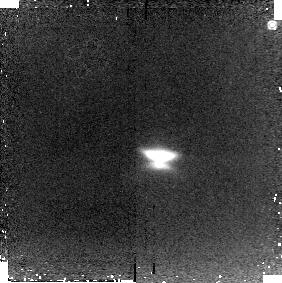
Target: HH30
Instrument: NICMOS/NIC2
Filter: POL120L
Exposure: 11 min
Observation ID: n92a06020

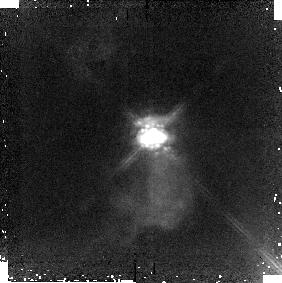
Target: HARO6-5B
Instrument: NICMOS/NIC2
Filter: POL240L
Exposure: 11 min
Observation ID: n92a57030

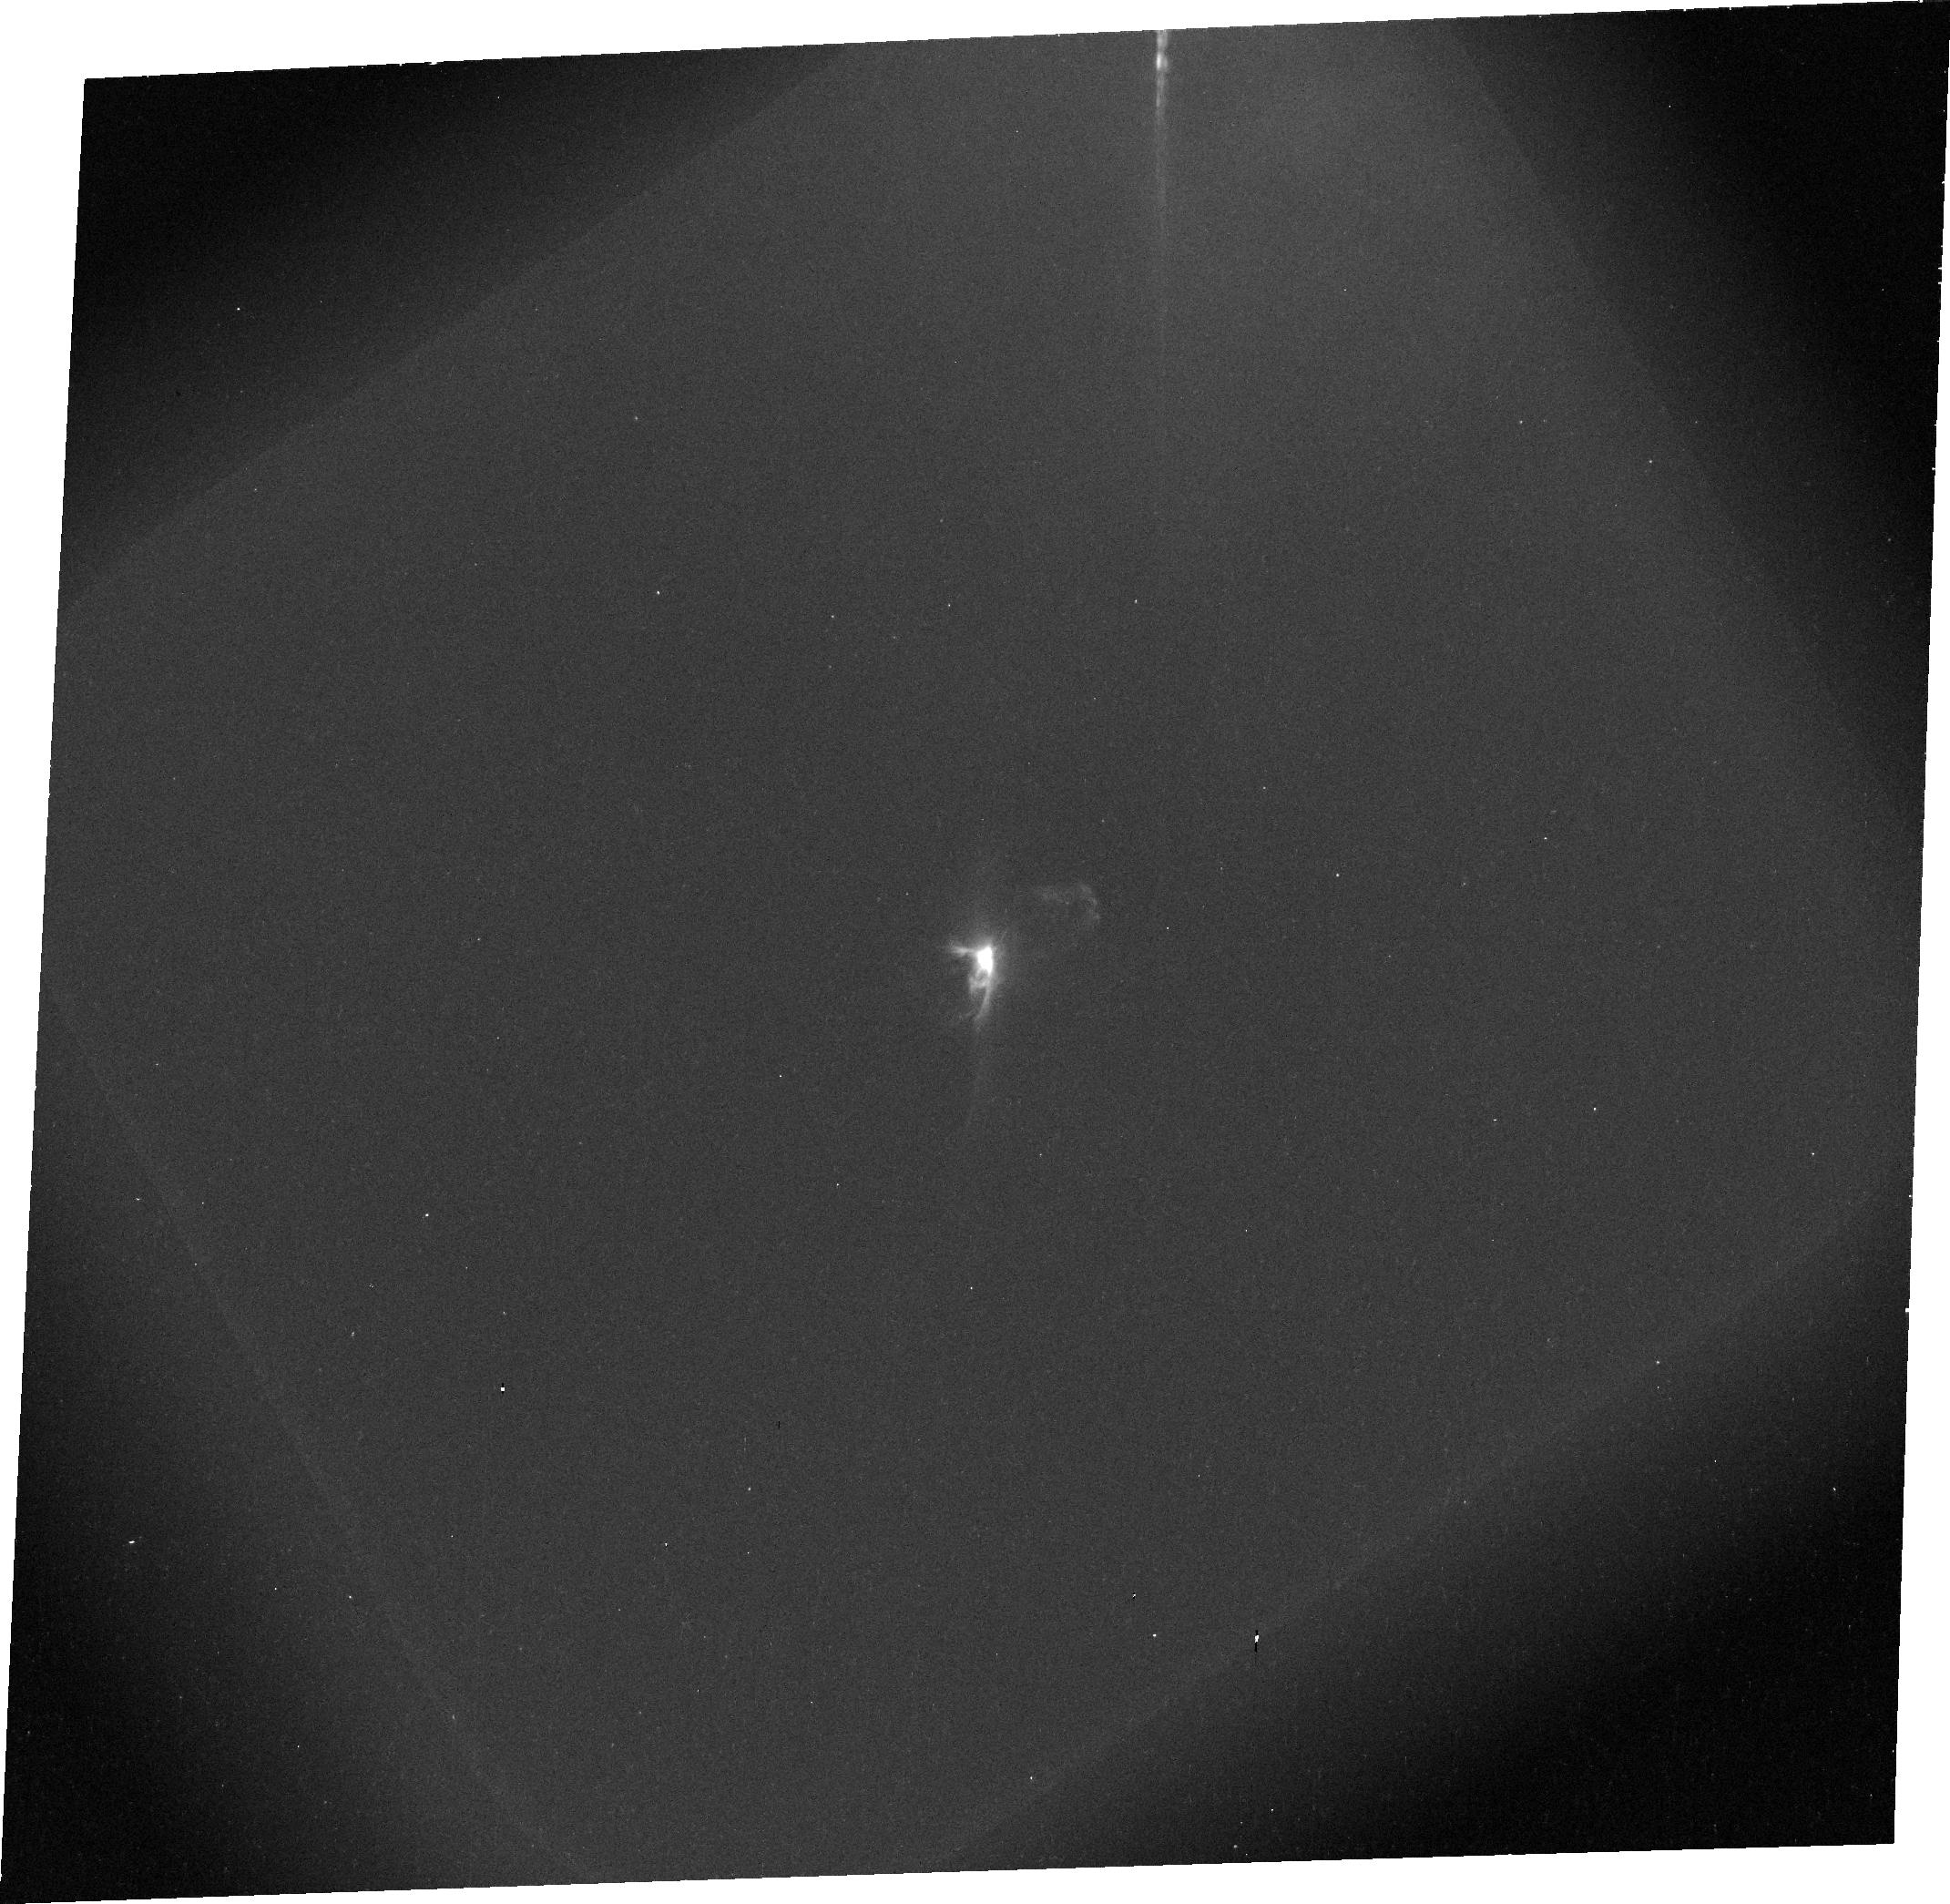
Target: COKUTAU1
Instrument: ACS/WFC
Filter: F606W
Exposure: 9 min
Observation ID: j92a14030

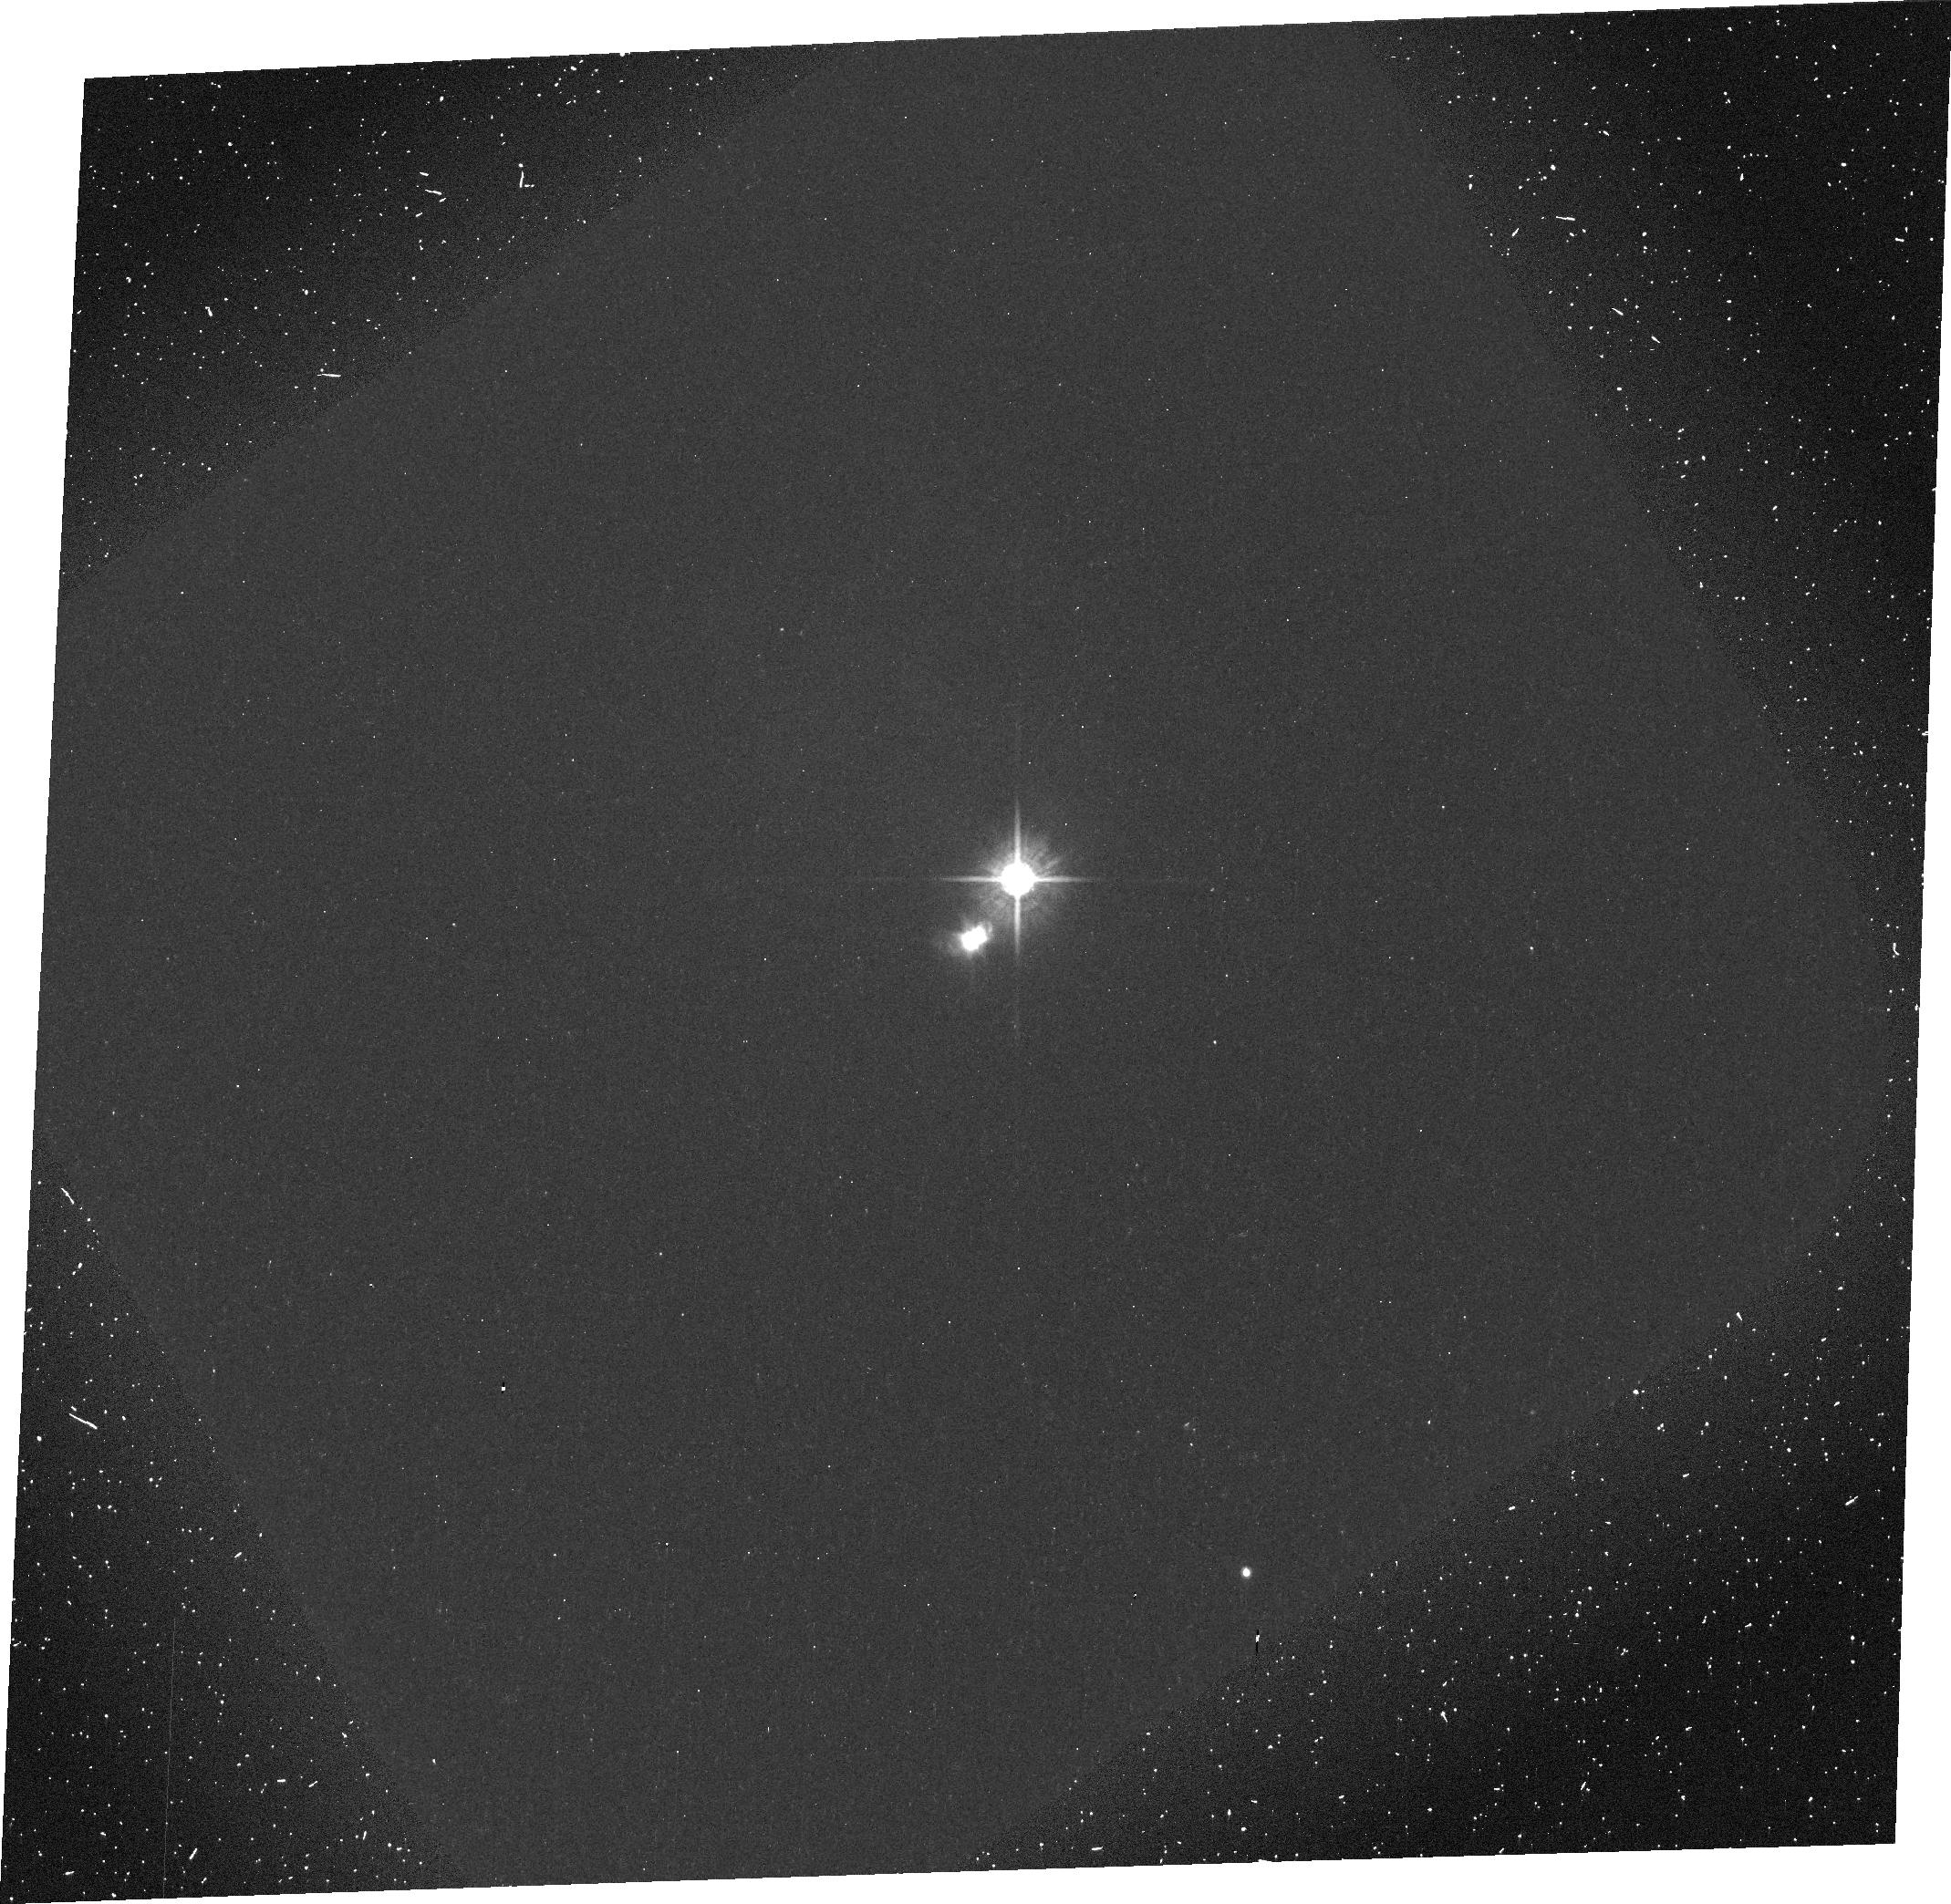
Target: HVTAUC
Instrument: ACS/WFC
Filter: F606W
Exposure: 9 min
Observation ID: j92a19020

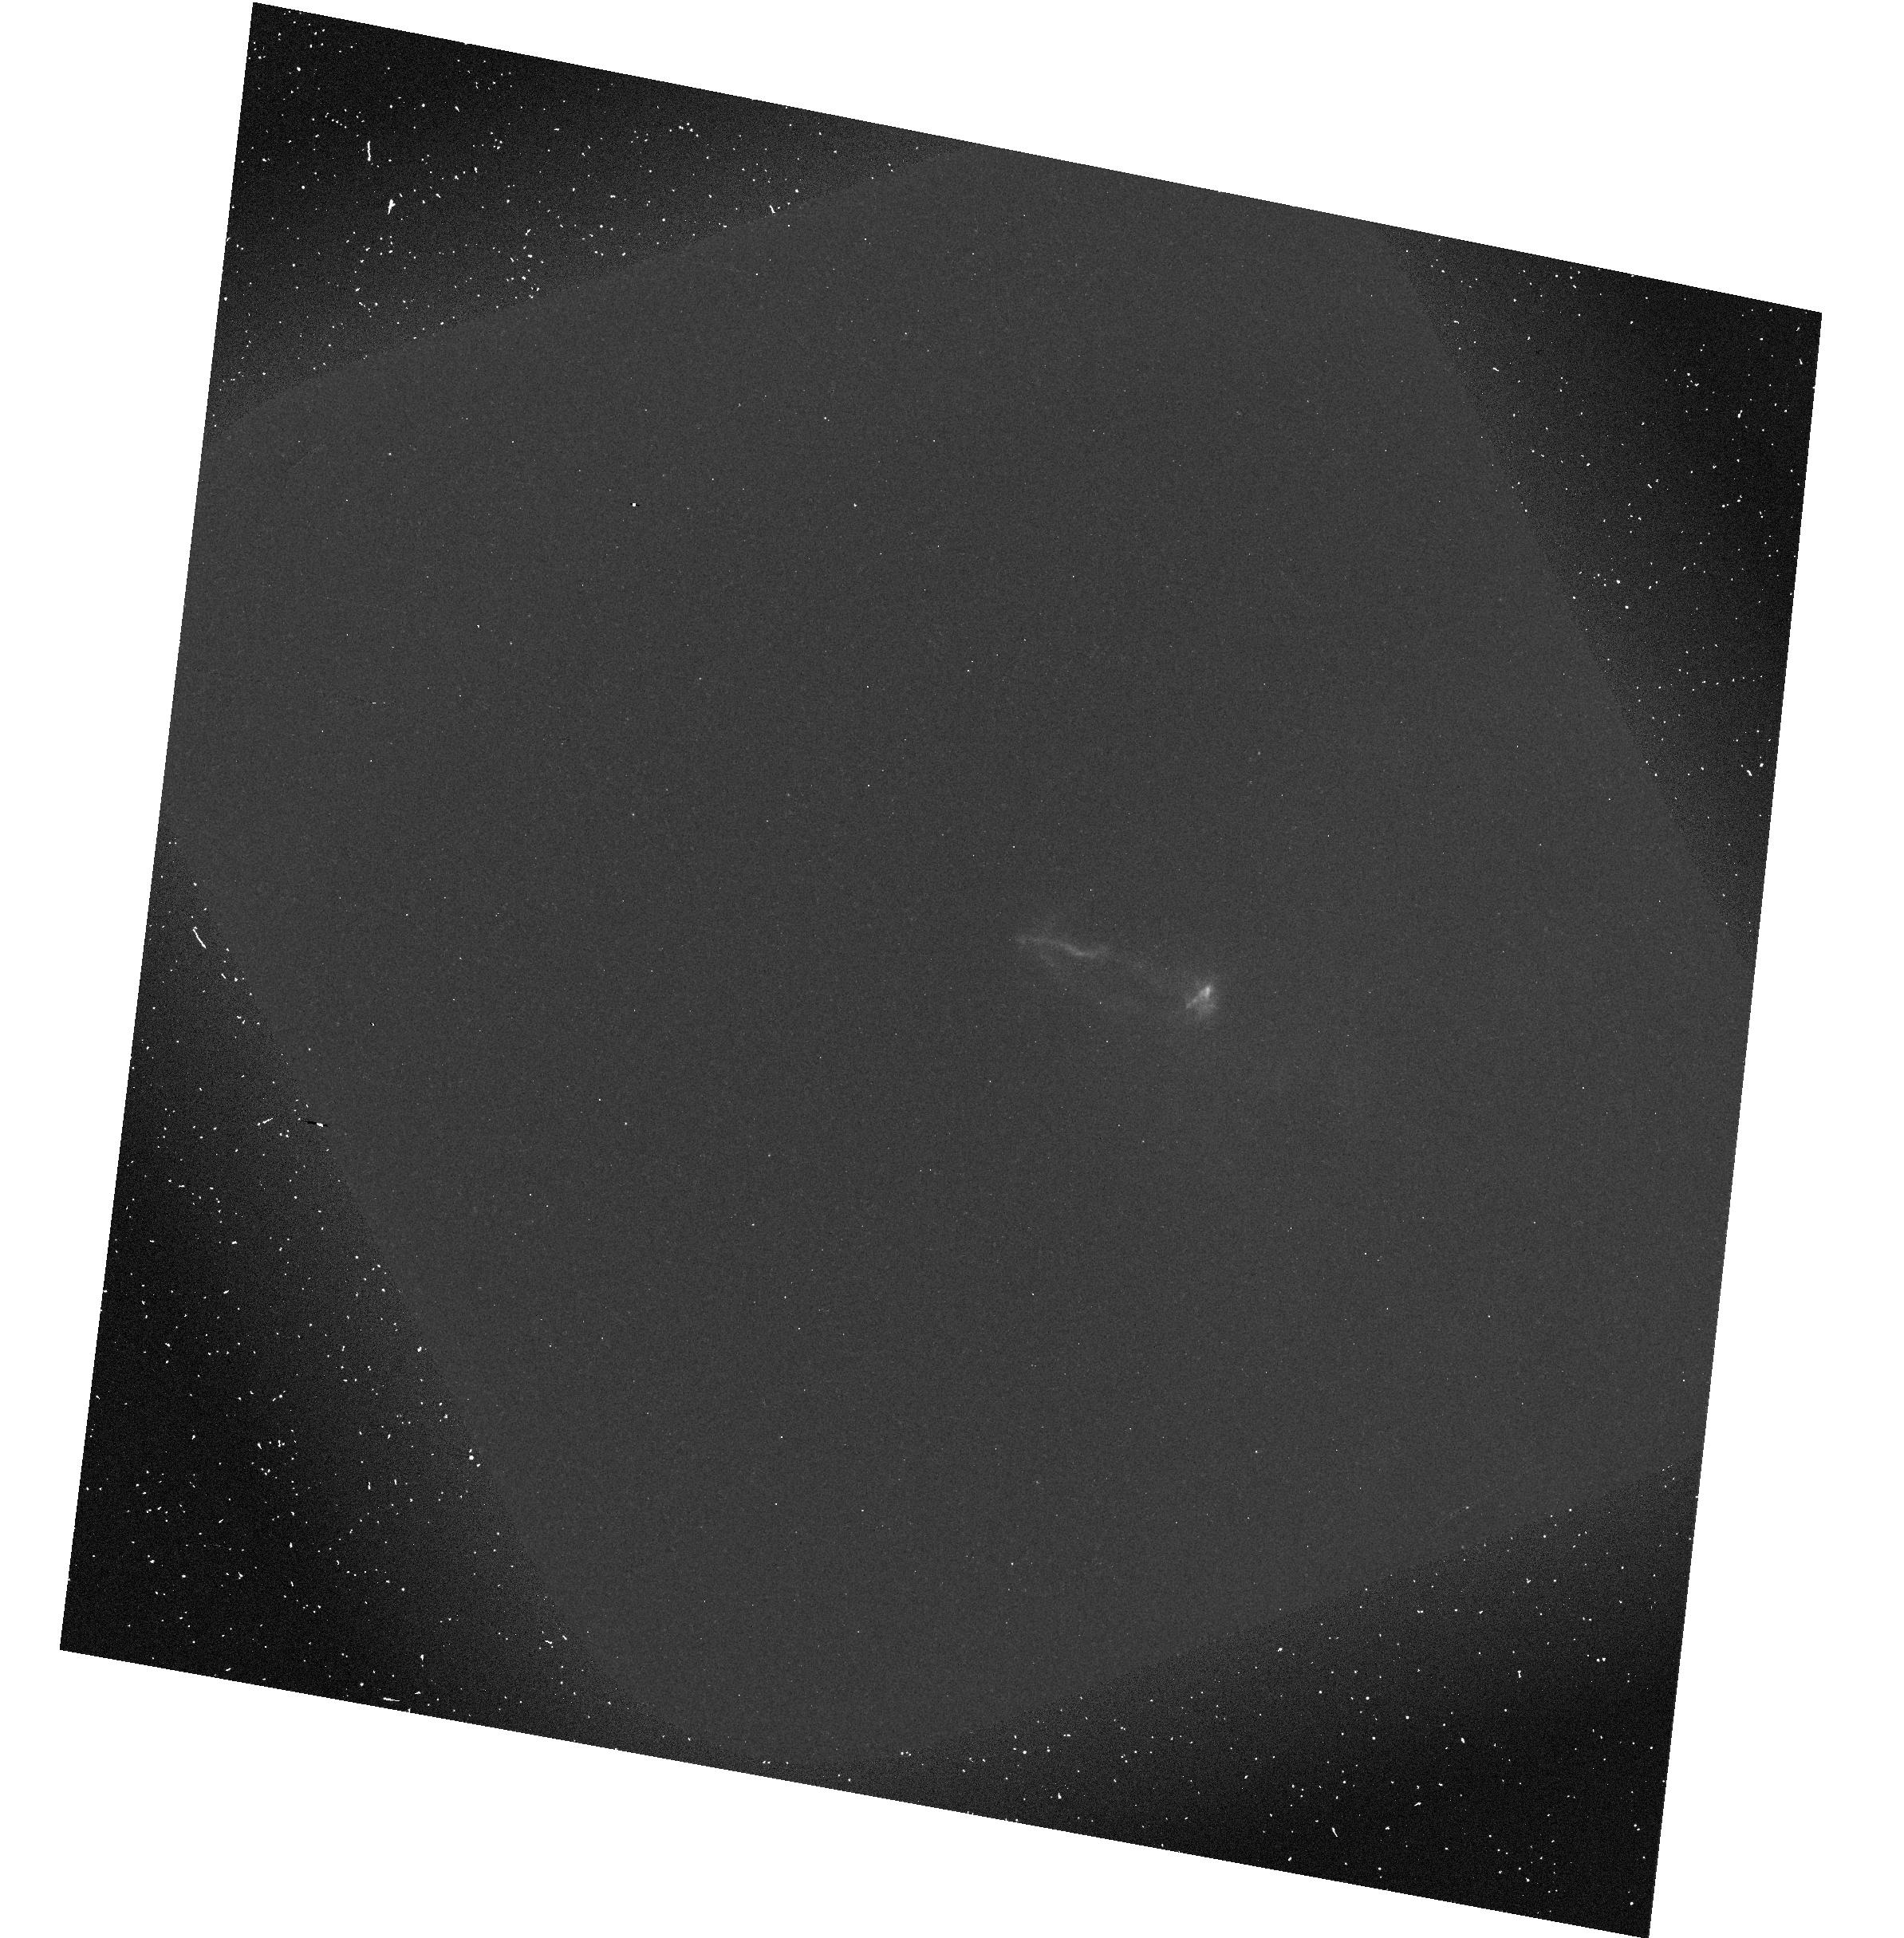
Target: L1551IRS5
Instrument: ACS/WFC
Filter: F606W-POL0V
Exposure: 9 min
Observation ID: hst_10178_11_acs_wfc_f606w-pol0v_j92a11

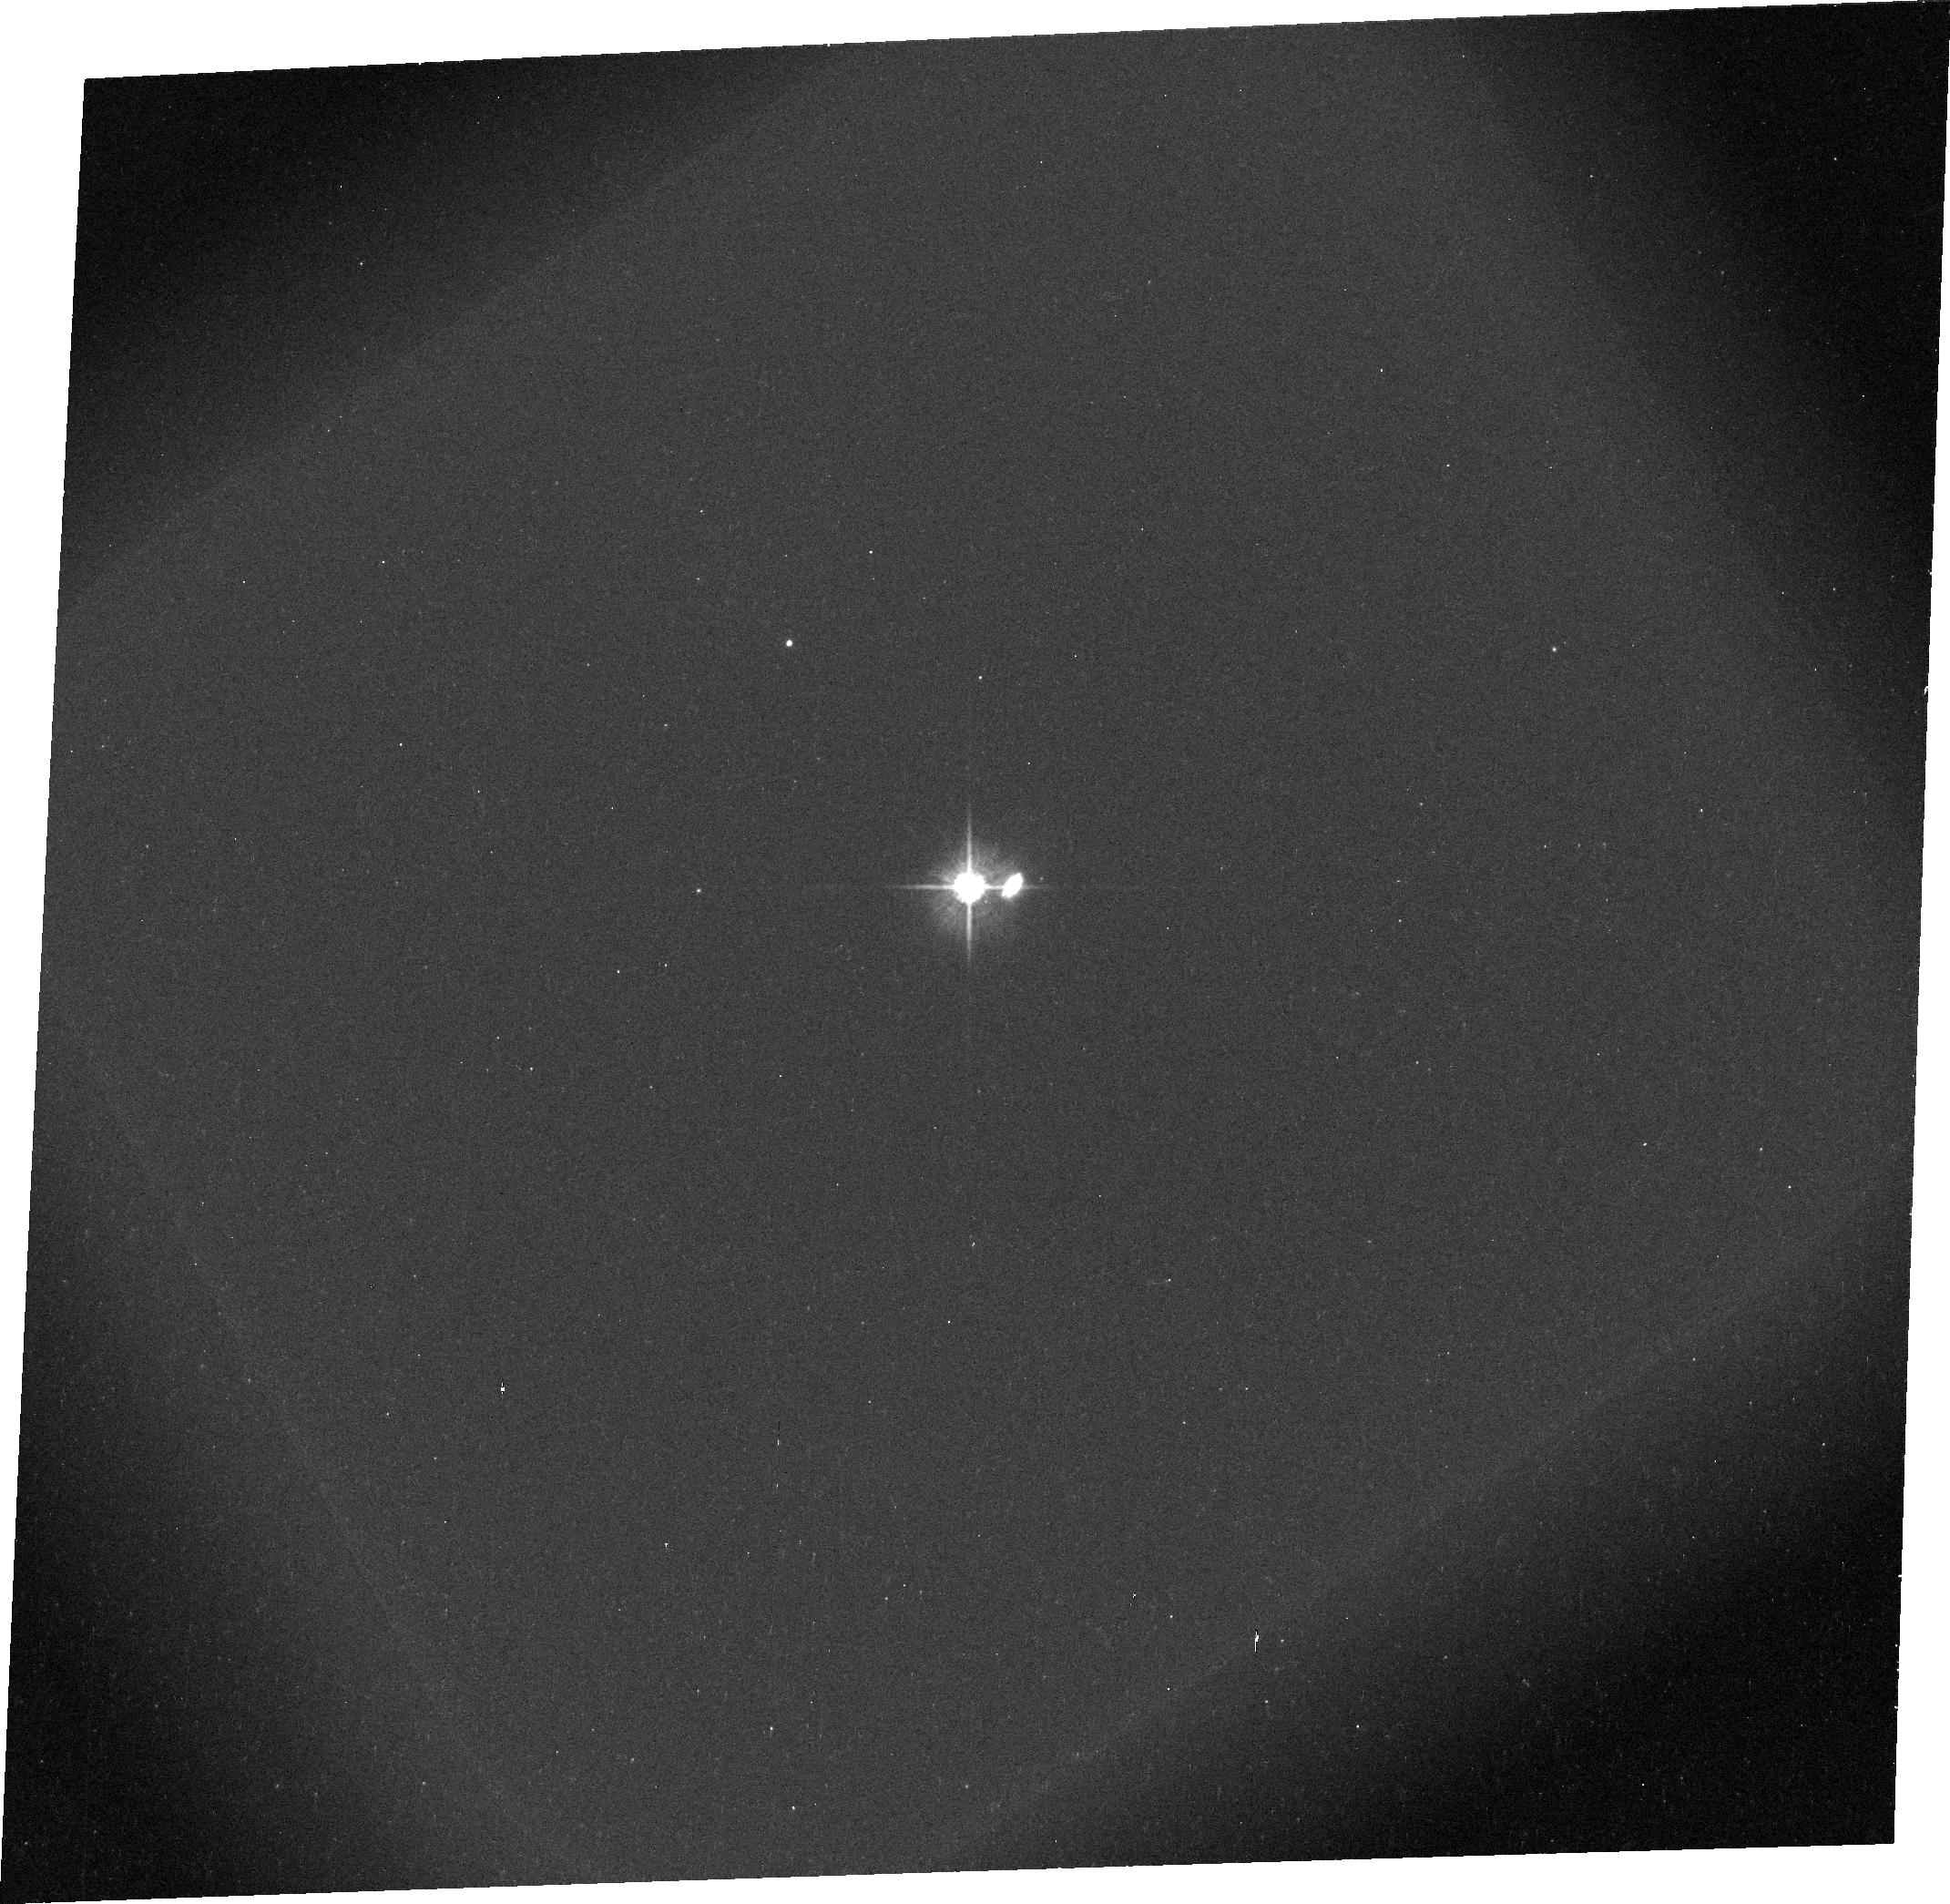
Target: HKTAUB
Instrument: ACS/WFC
Filter: F606W
Exposure: 9 min
Observation ID: j92a18030

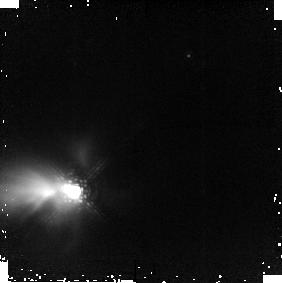
Target: IRAS04016+2610
Instrument: NICMOS/NIC2
Filter: POL0L
Exposure: 11 min
Observation ID: n92a03010

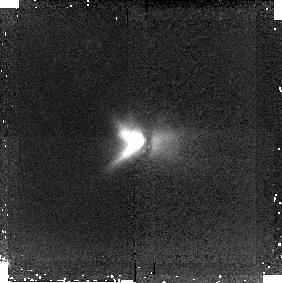
Target: DGTAUB
Instrument: NICMOS/NIC2
Filter: POL0L
Exposure: 11 min
Observation ID: n92a05010

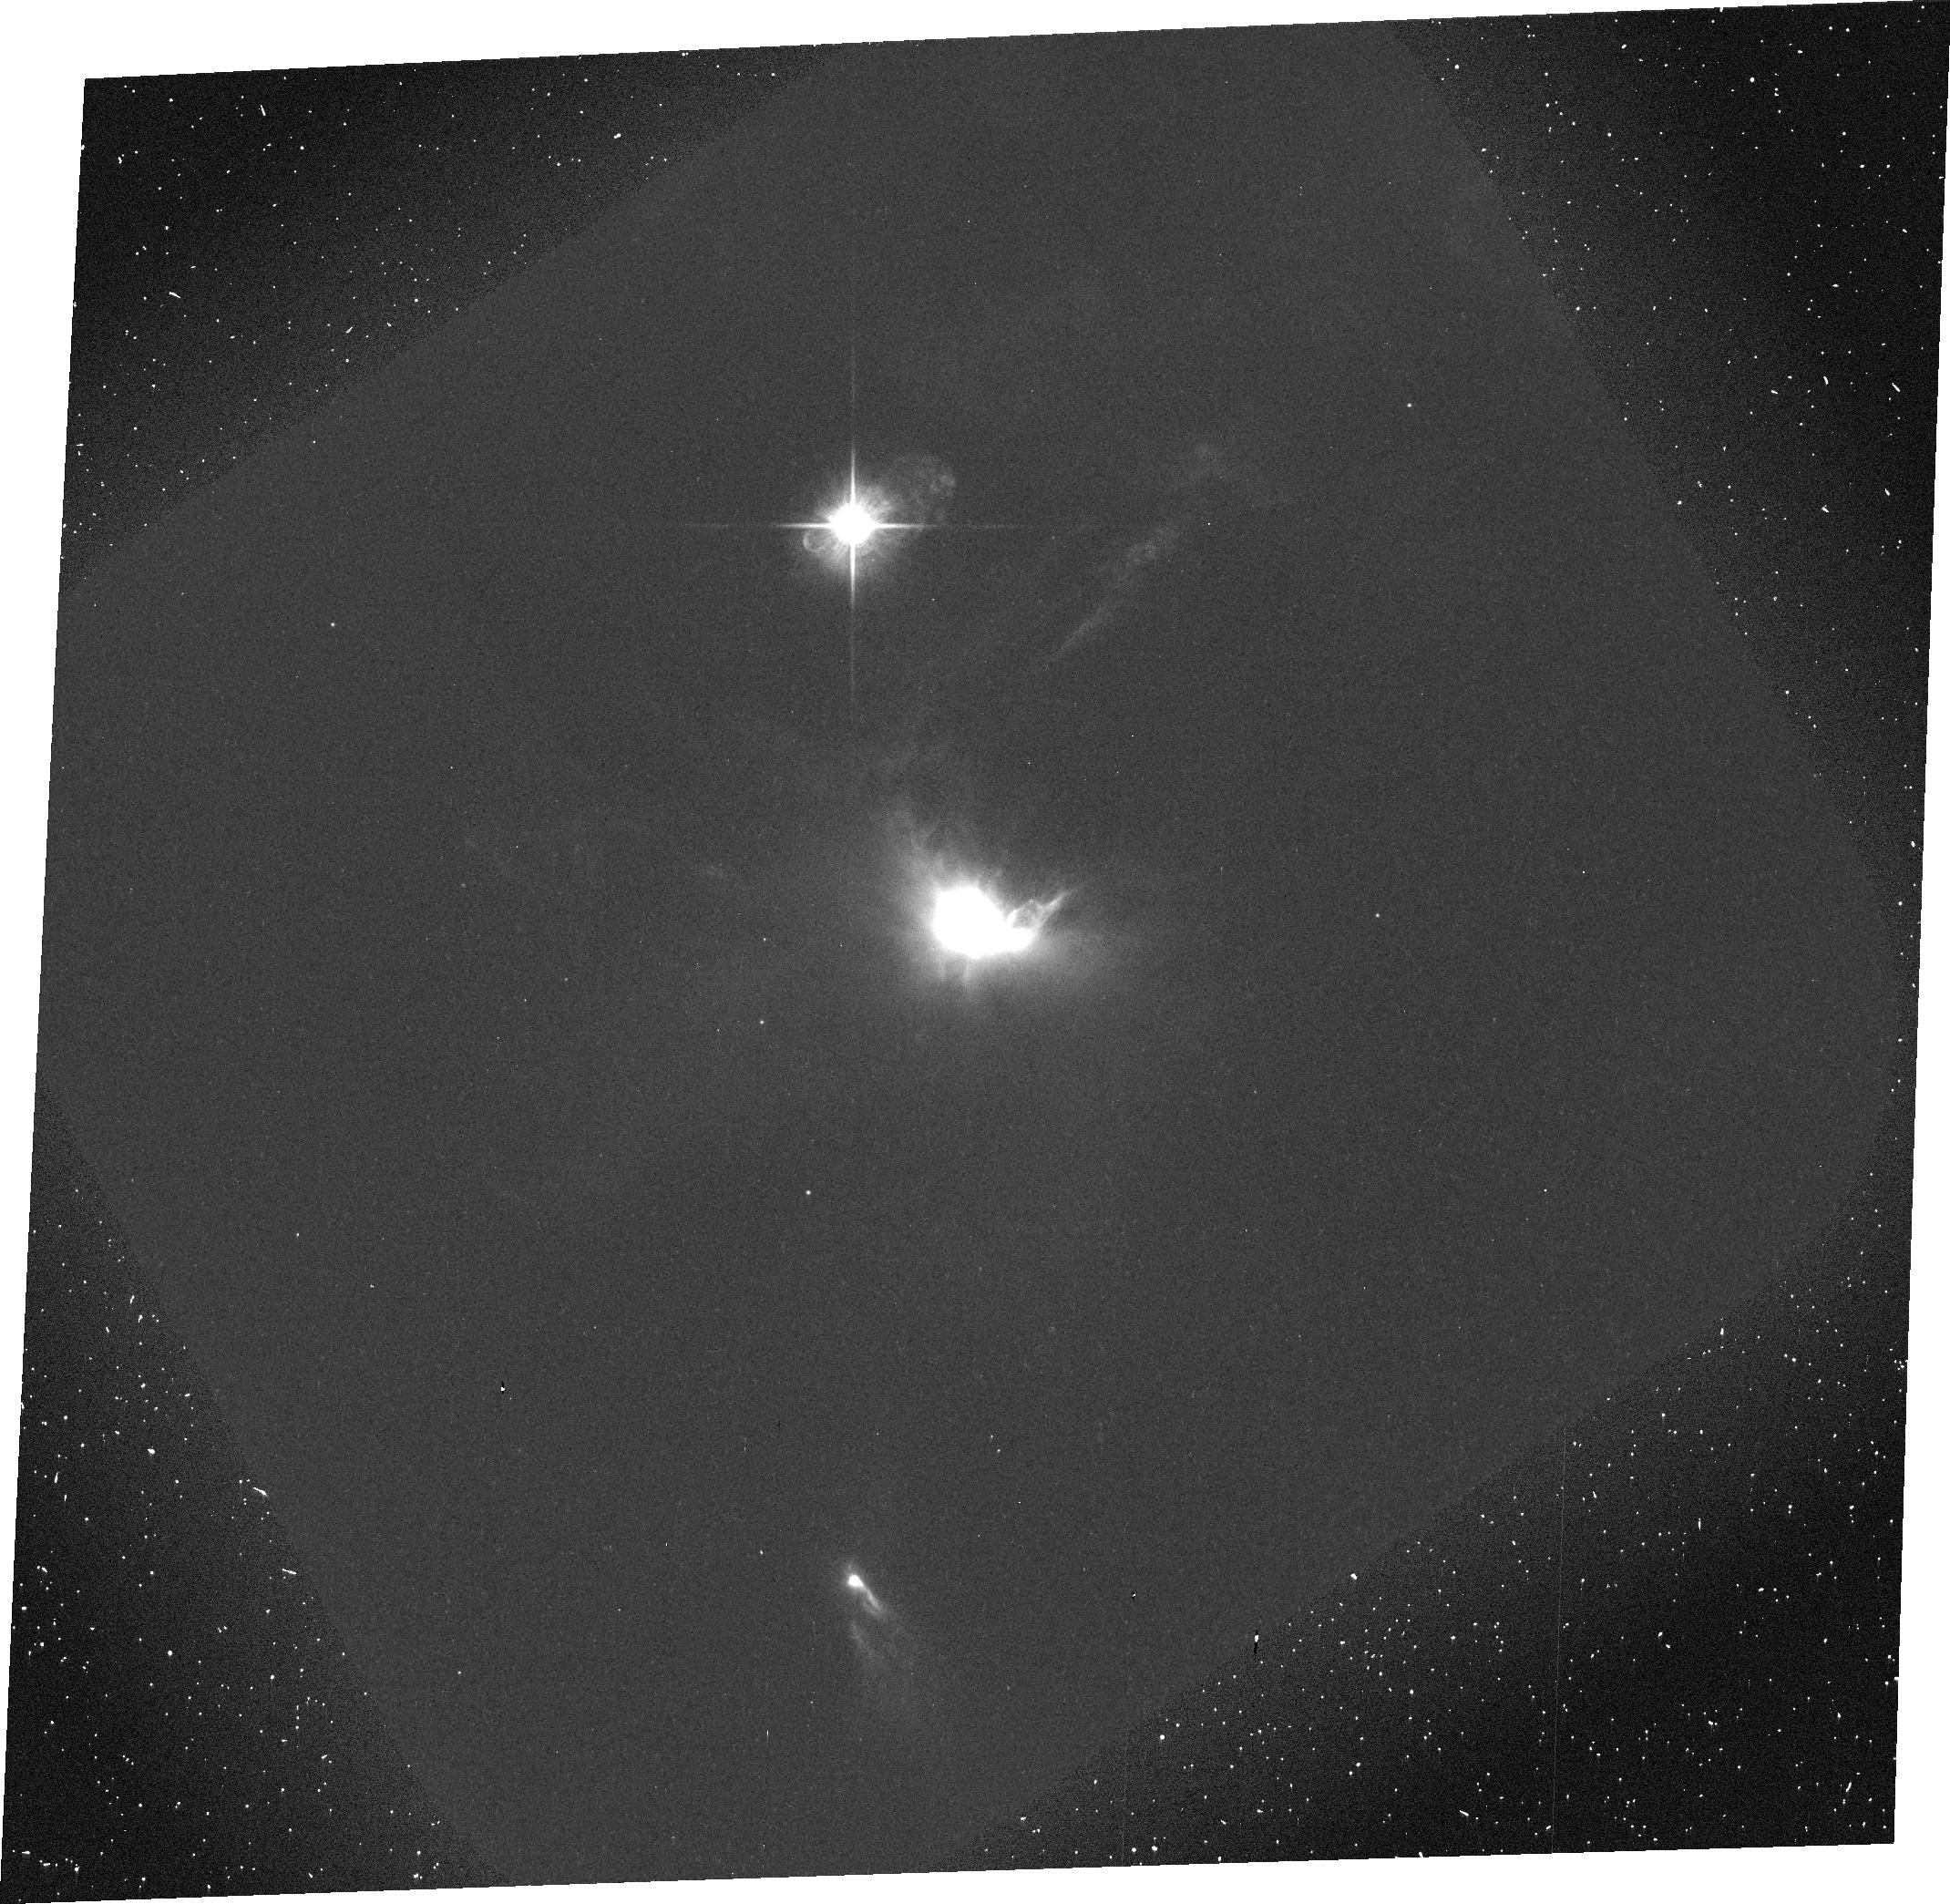
Target: HLTAU
Instrument: ACS/WFC
Filter: F606W
Exposure: 9 min
Observation ID: j92a20010

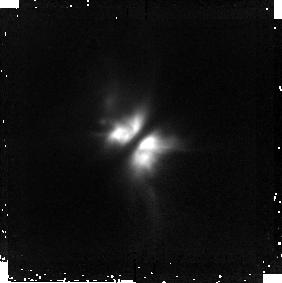
Target: IRAS04302+2247
Instrument: NICMOS/NIC2
Filter: POL120L
Exposure: 11 min
Observation ID: n92a02020

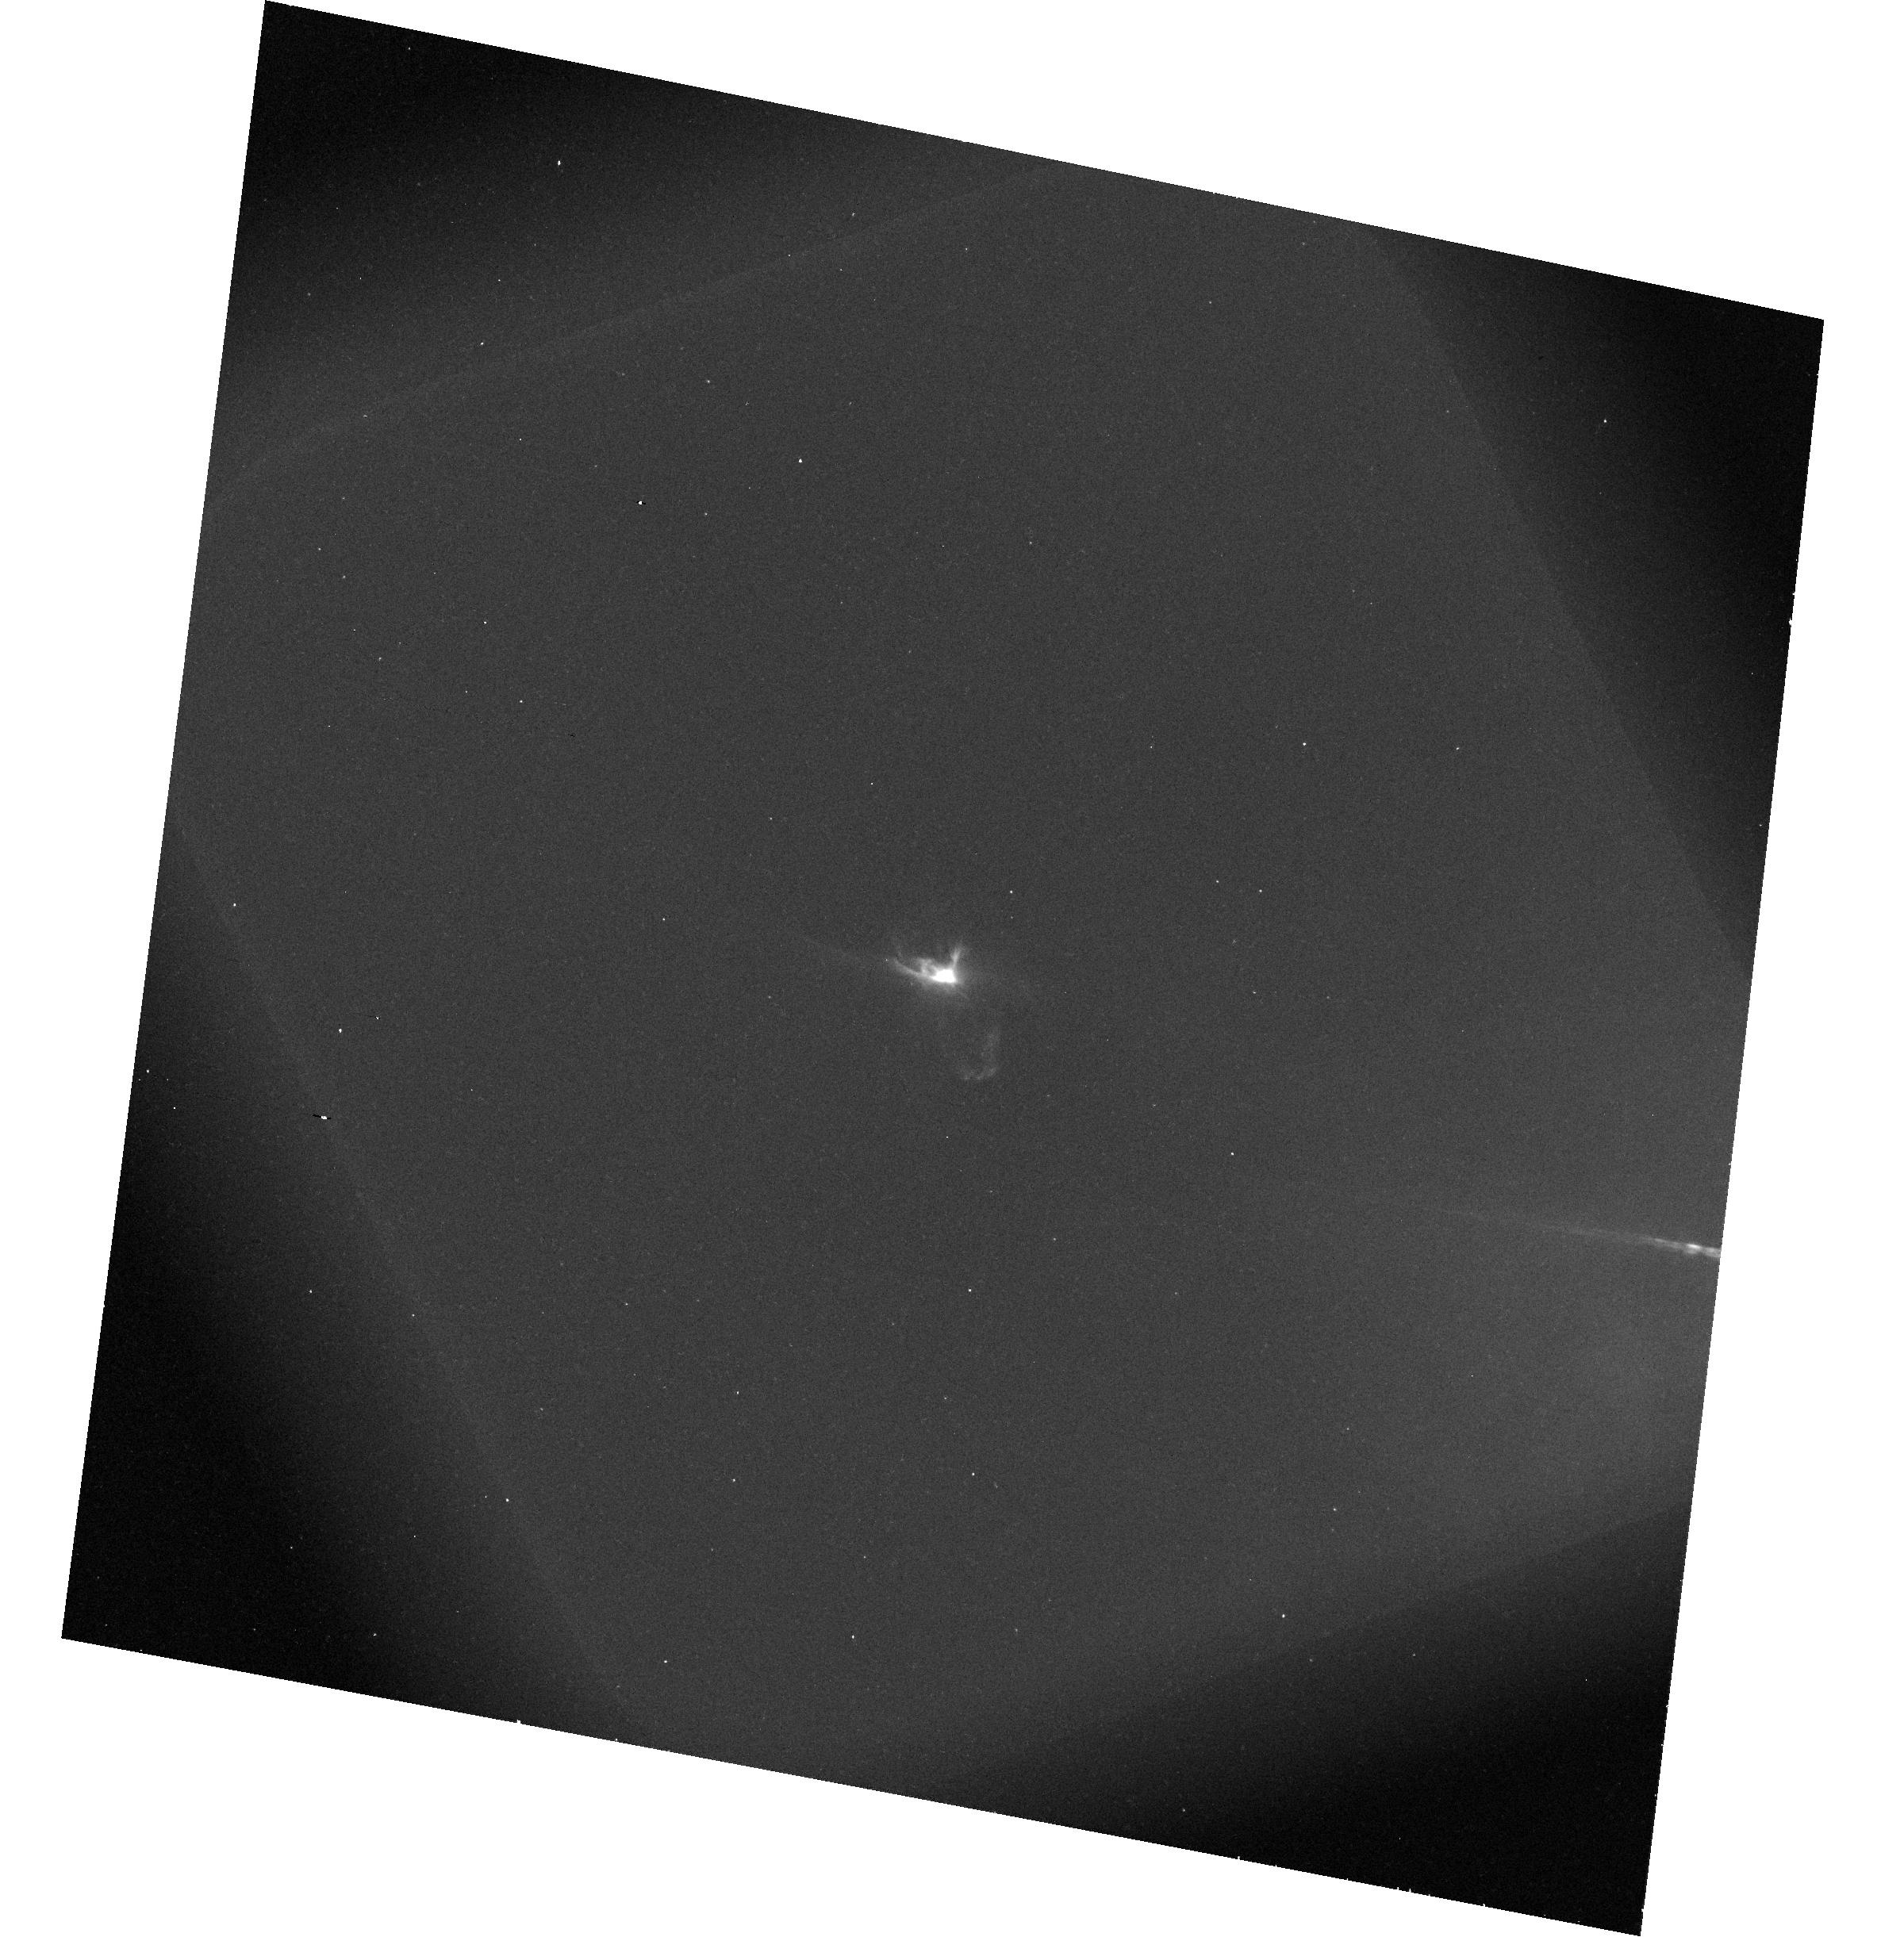
Target: COKUTAU1
Instrument: ACS/WFC
Filter: F606W-POL120V
Exposure: 9 min
Observation ID: hst_10178_14_acs_wfc_f606w-pol120v_j92a14

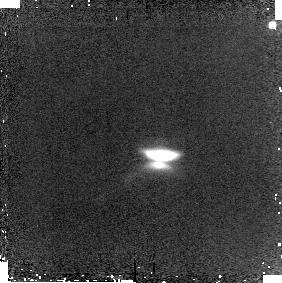
Target: HH30
Instrument: NICMOS/NIC2
Filter: F160W
Exposure: 3 min
Observation ID: n92a06040

Imaging Polarimetry of Young Stellar Objects with ACS and NICMOS: A study in dust grain evolution (PI: Hines, Dean C.)

The formation of planetary systems is intimately linked to the dust population in circumstellar disks, thus understanding dust grain evolution is essential to advancing our understanding of how planets form. By combining (1) the high resolution polarimetric capabilities of ACS and NICMOS, (2) powerful 3-D radiative transfer codes, and (3) observations of objects known to span the earliest stellar evolutionary phases, we will gain crucial insight into the initial phases of dust grain growth: evolution away from an ISM distribution. Fractional polarization is a strong function of wavelength, therefore by comparing polarimetric images in the optical and infrared, we can sensitively constrain not only the geometry and optical depth of the scattering medium, but also the grain size distribution. By observing objects representative of the earliest evolutionary sequence of YSOs, we will be able to investigate how the dust population evolves in size and distribution during the crucial transition from a disk+envelope system to a disk+star system. The proposed study will help to establish the fundamental time scales for the initial depletion of ISM-like grains: the first step in understanding the transformation from small submicron sized dust grains, to large millimeter sized grains, and untimely to planetary bodies.